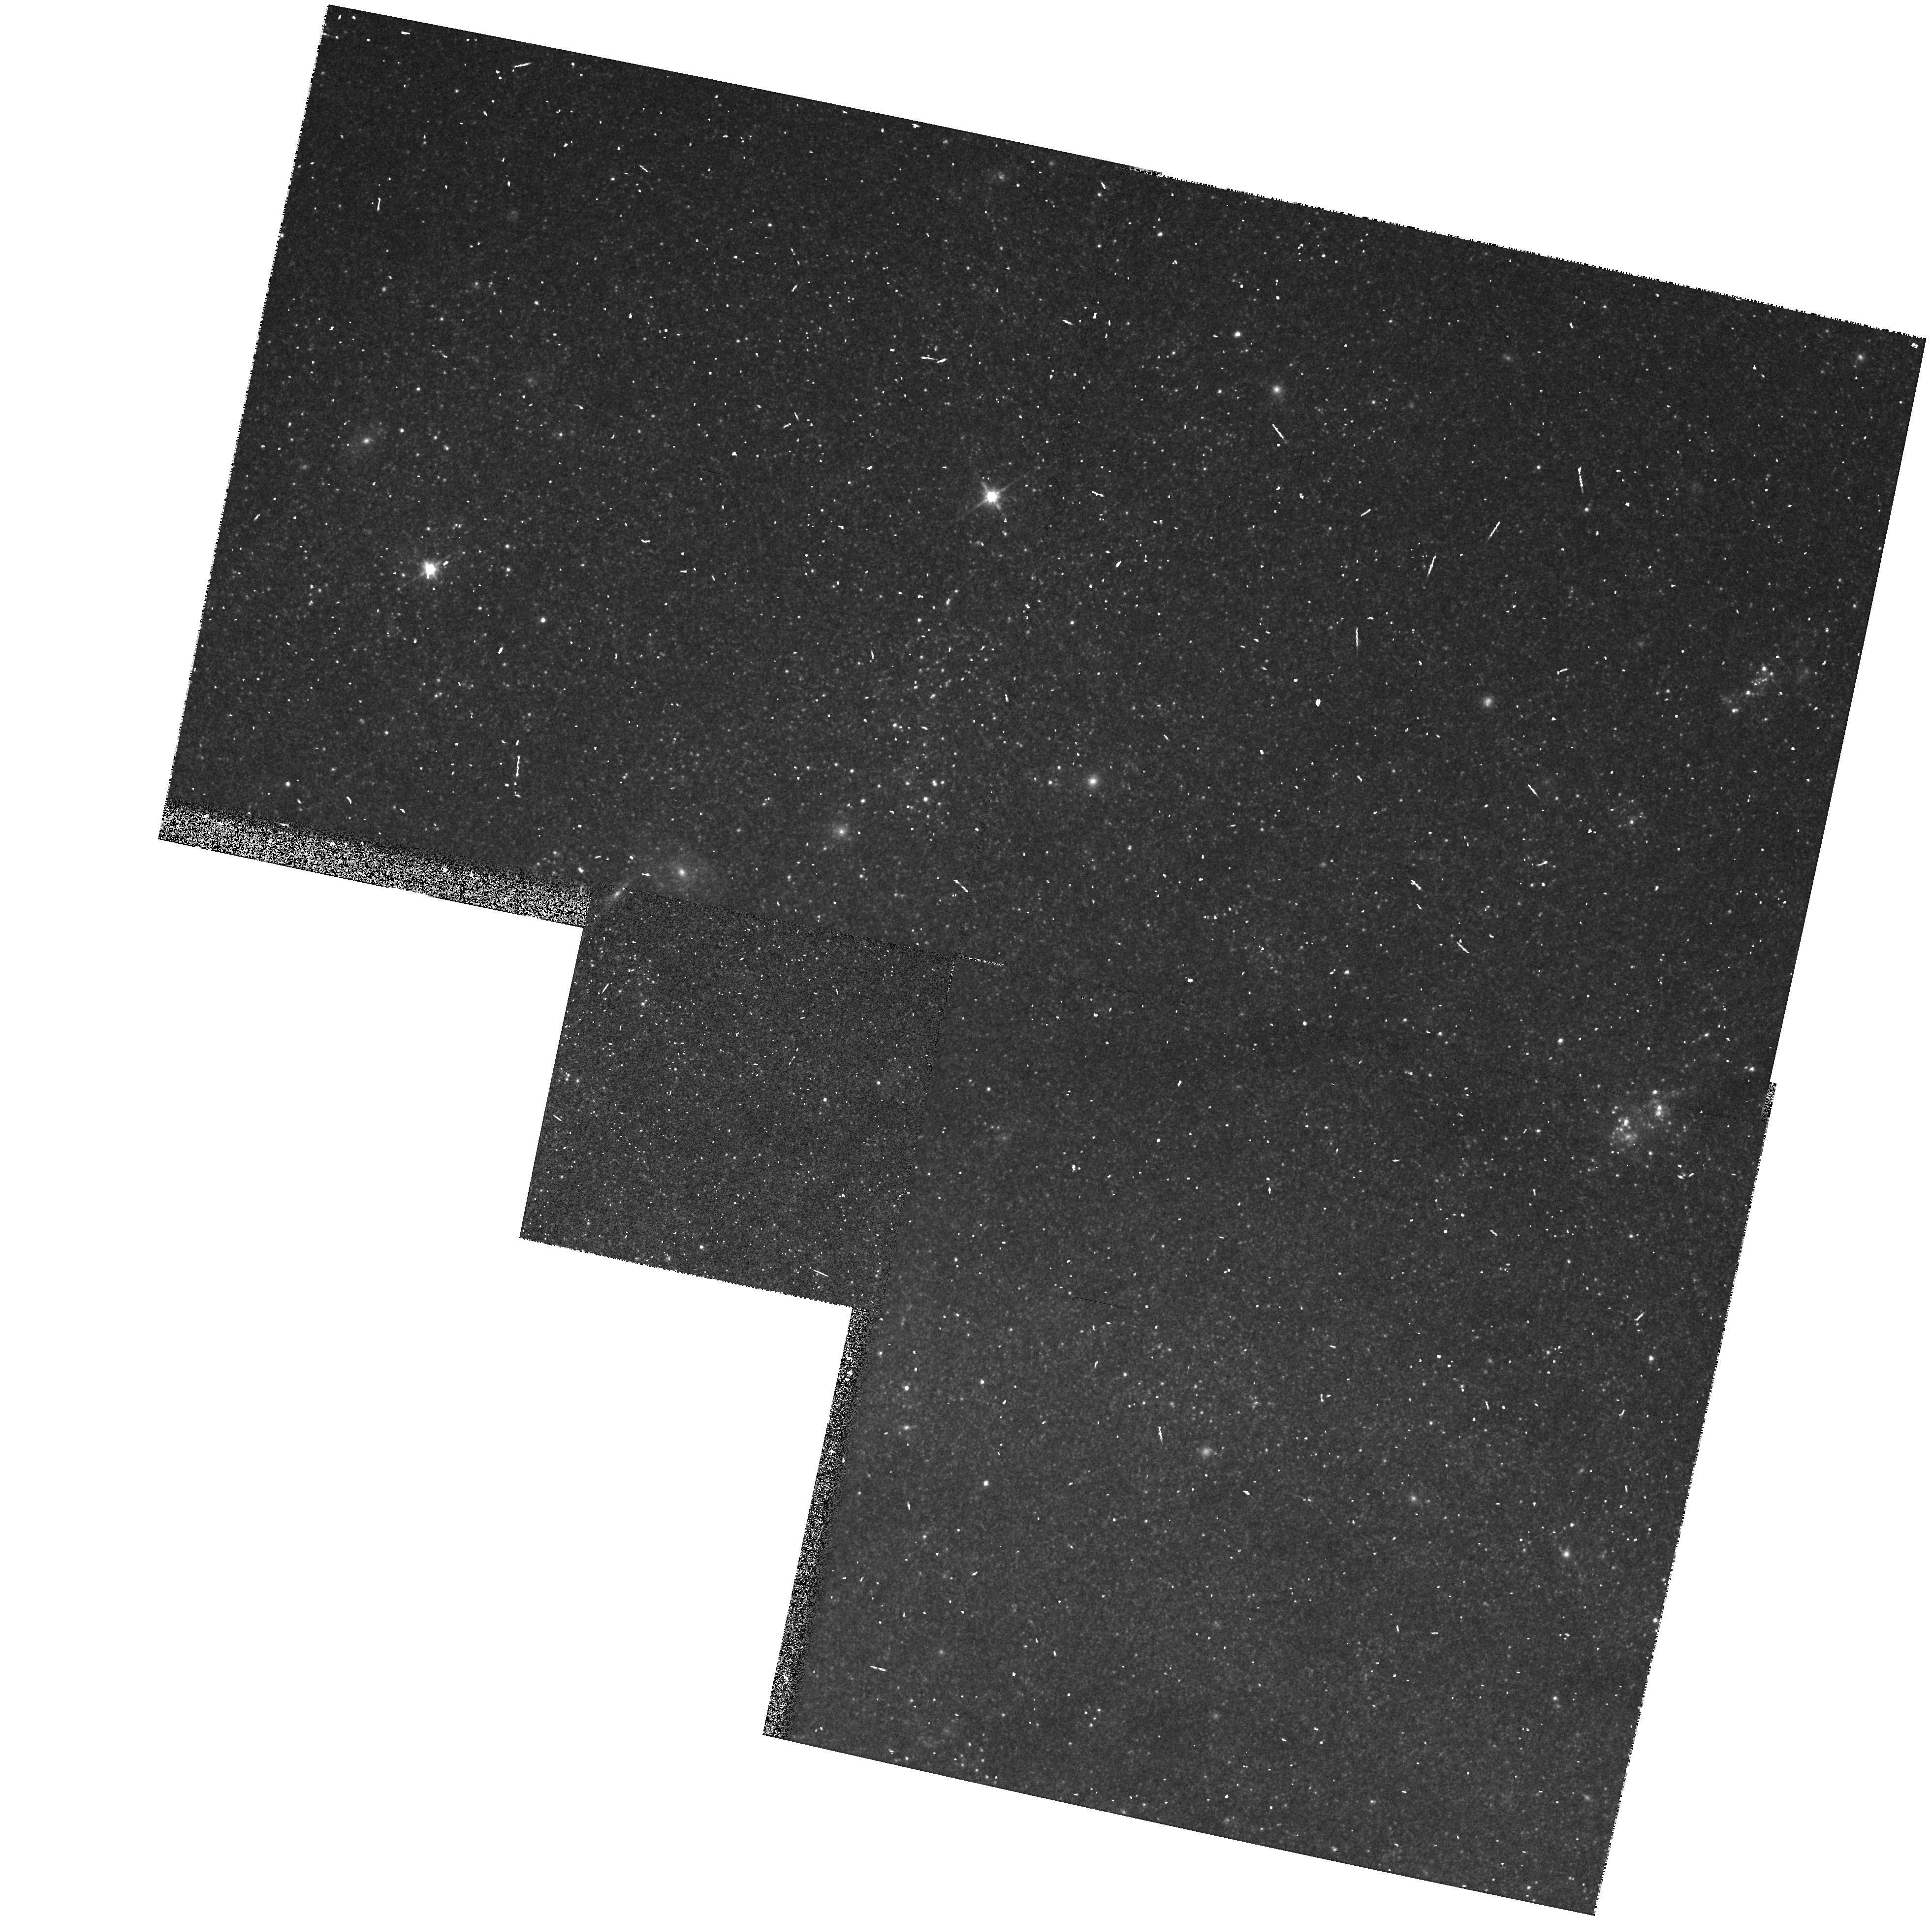
Target: NGC3031-FIELD
Instrument: WFPC2/PC
Filter: F814W
Exposure: 5 min
Observation ID: hst_5485_04_wfpc2_pc_f814w_u2i804

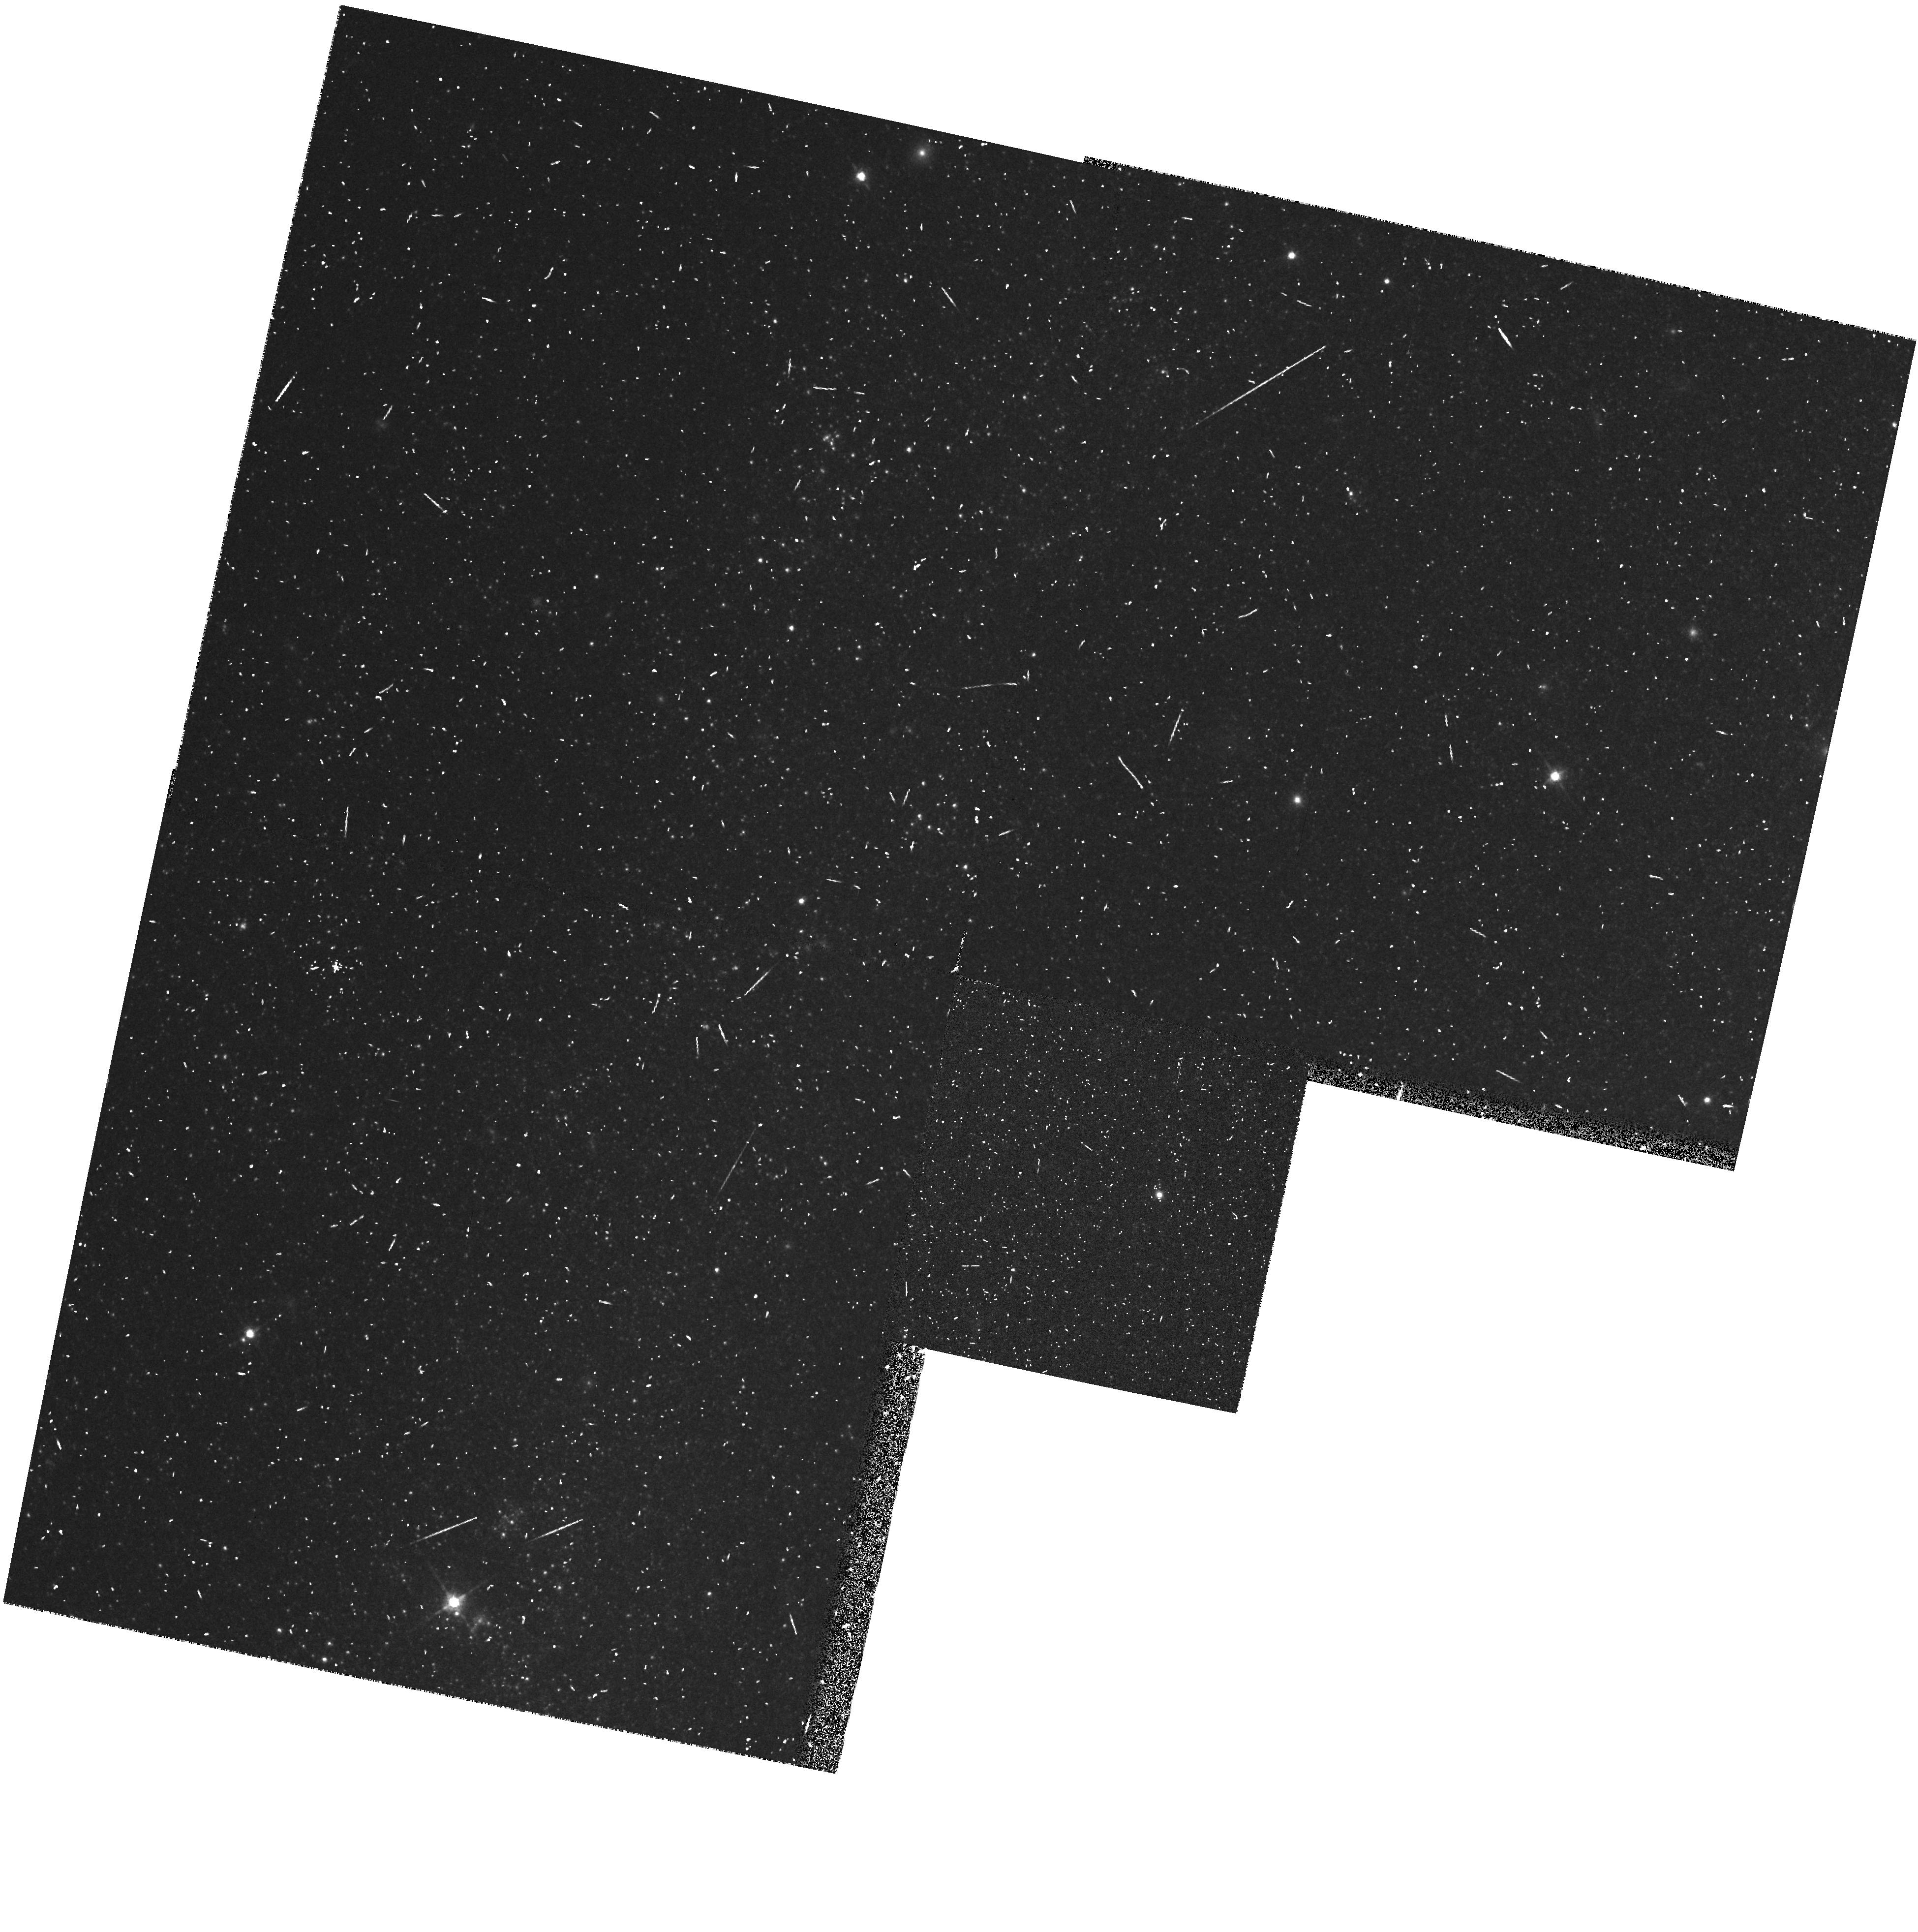
Target: NGC3031-V30
Instrument: WFPC2/PC
Filter: F814W
Exposure: 5 min
Observation ID: hst_5485_07_wfpc2_pc_f814w_u2i807

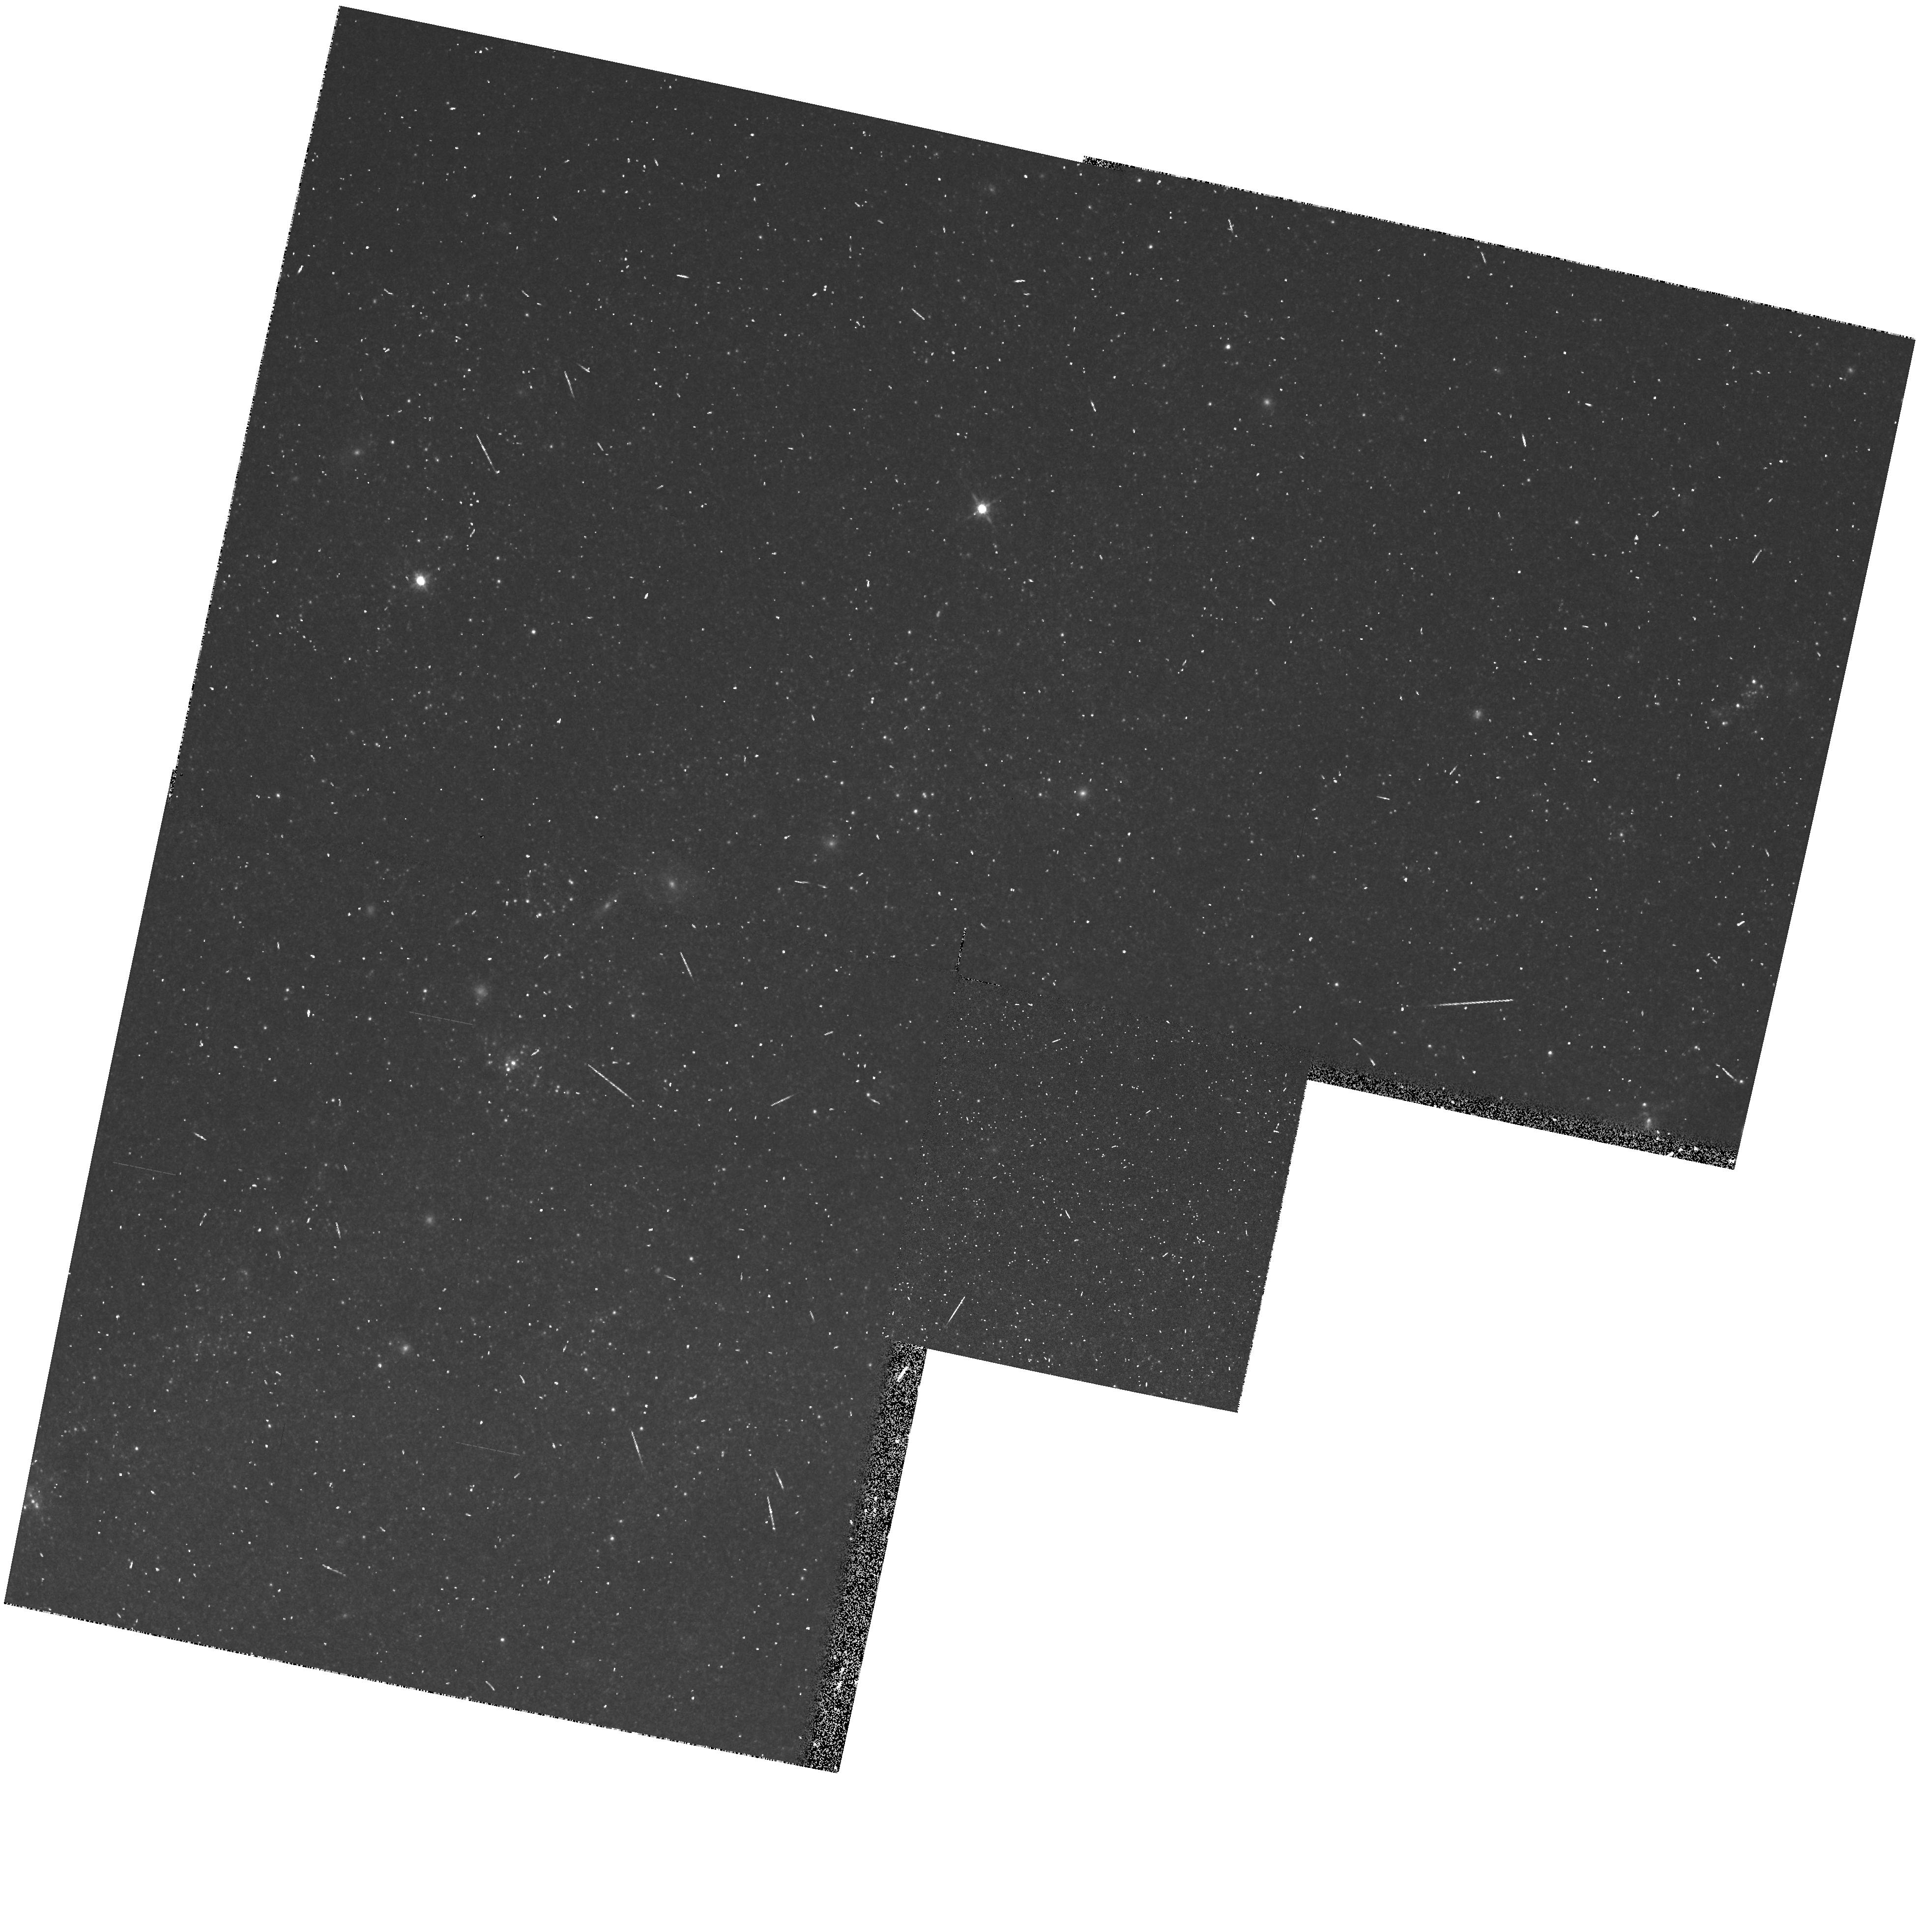
Target: NGC3031-FIELD
Instrument: WFPC2/PC
Filter: F814W
Exposure: 5 min
Observation ID: hst_5485_09_wfpc2_pc_f814w_u2i809

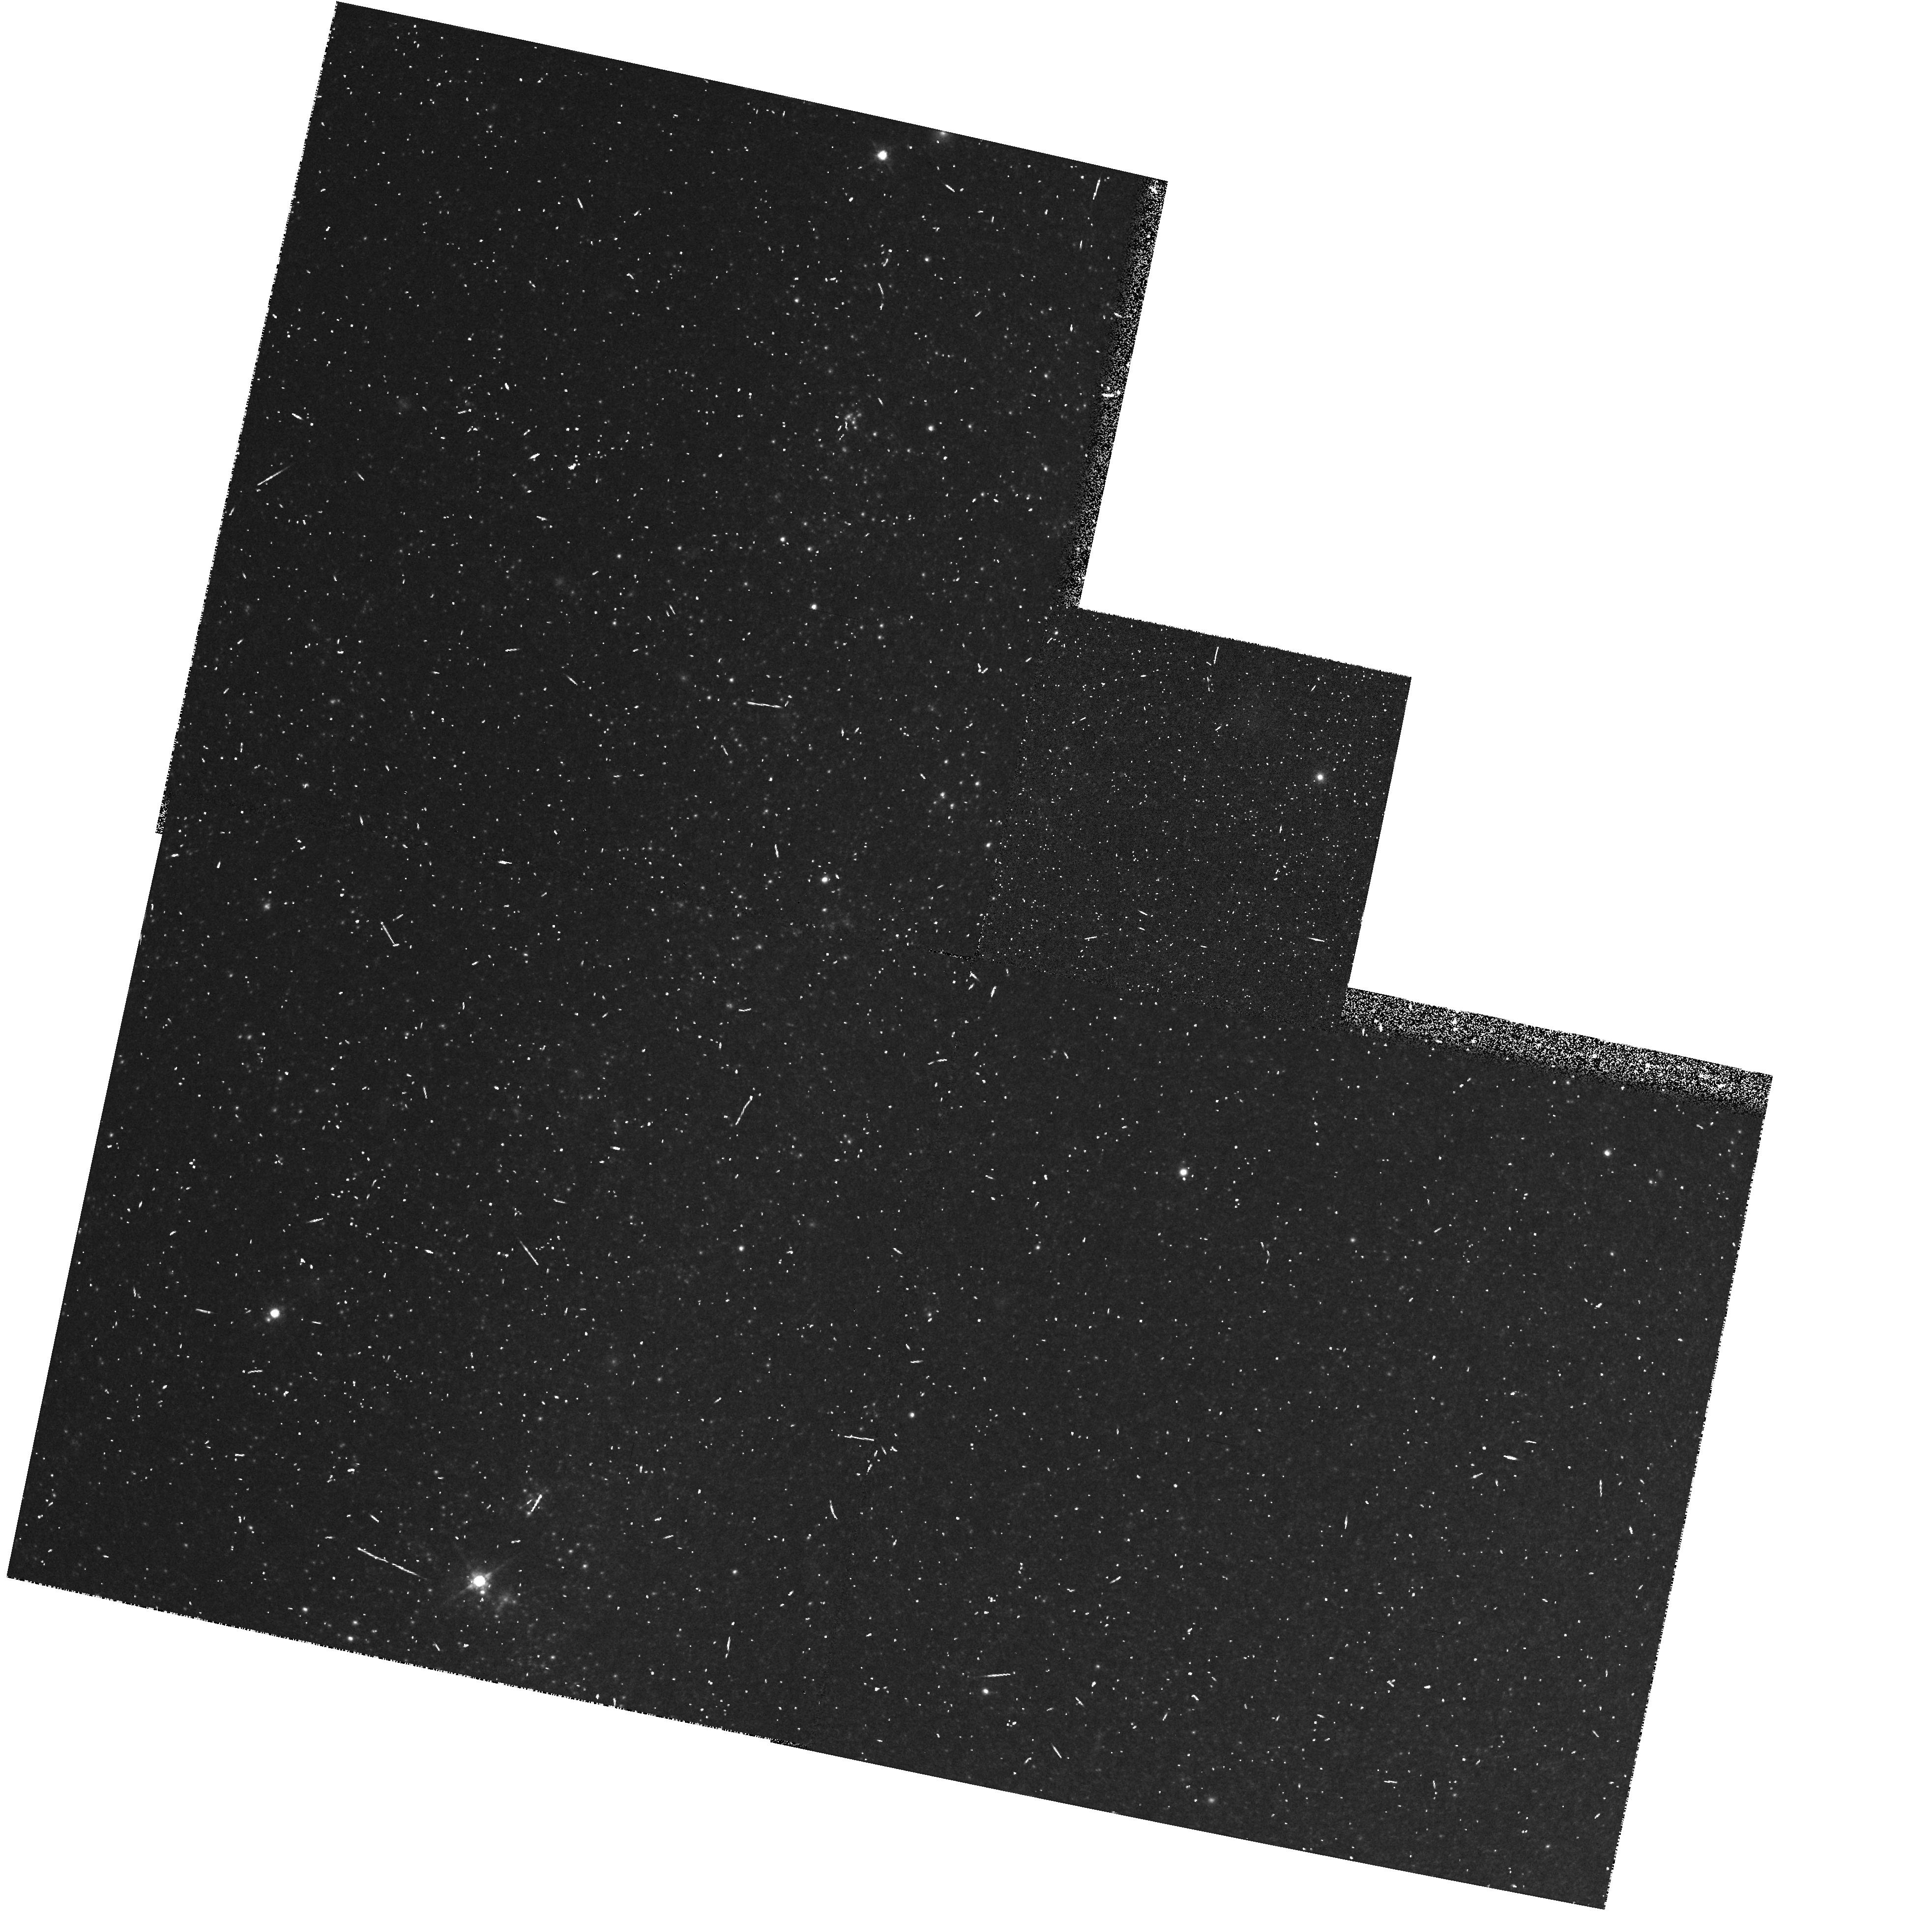
Target: NGC3031-V30
Instrument: WFPC2/PC
Filter: F814W
Exposure: 5 min
Observation ID: hst_5485_06_wfpc2_pc_f814w_u2i806

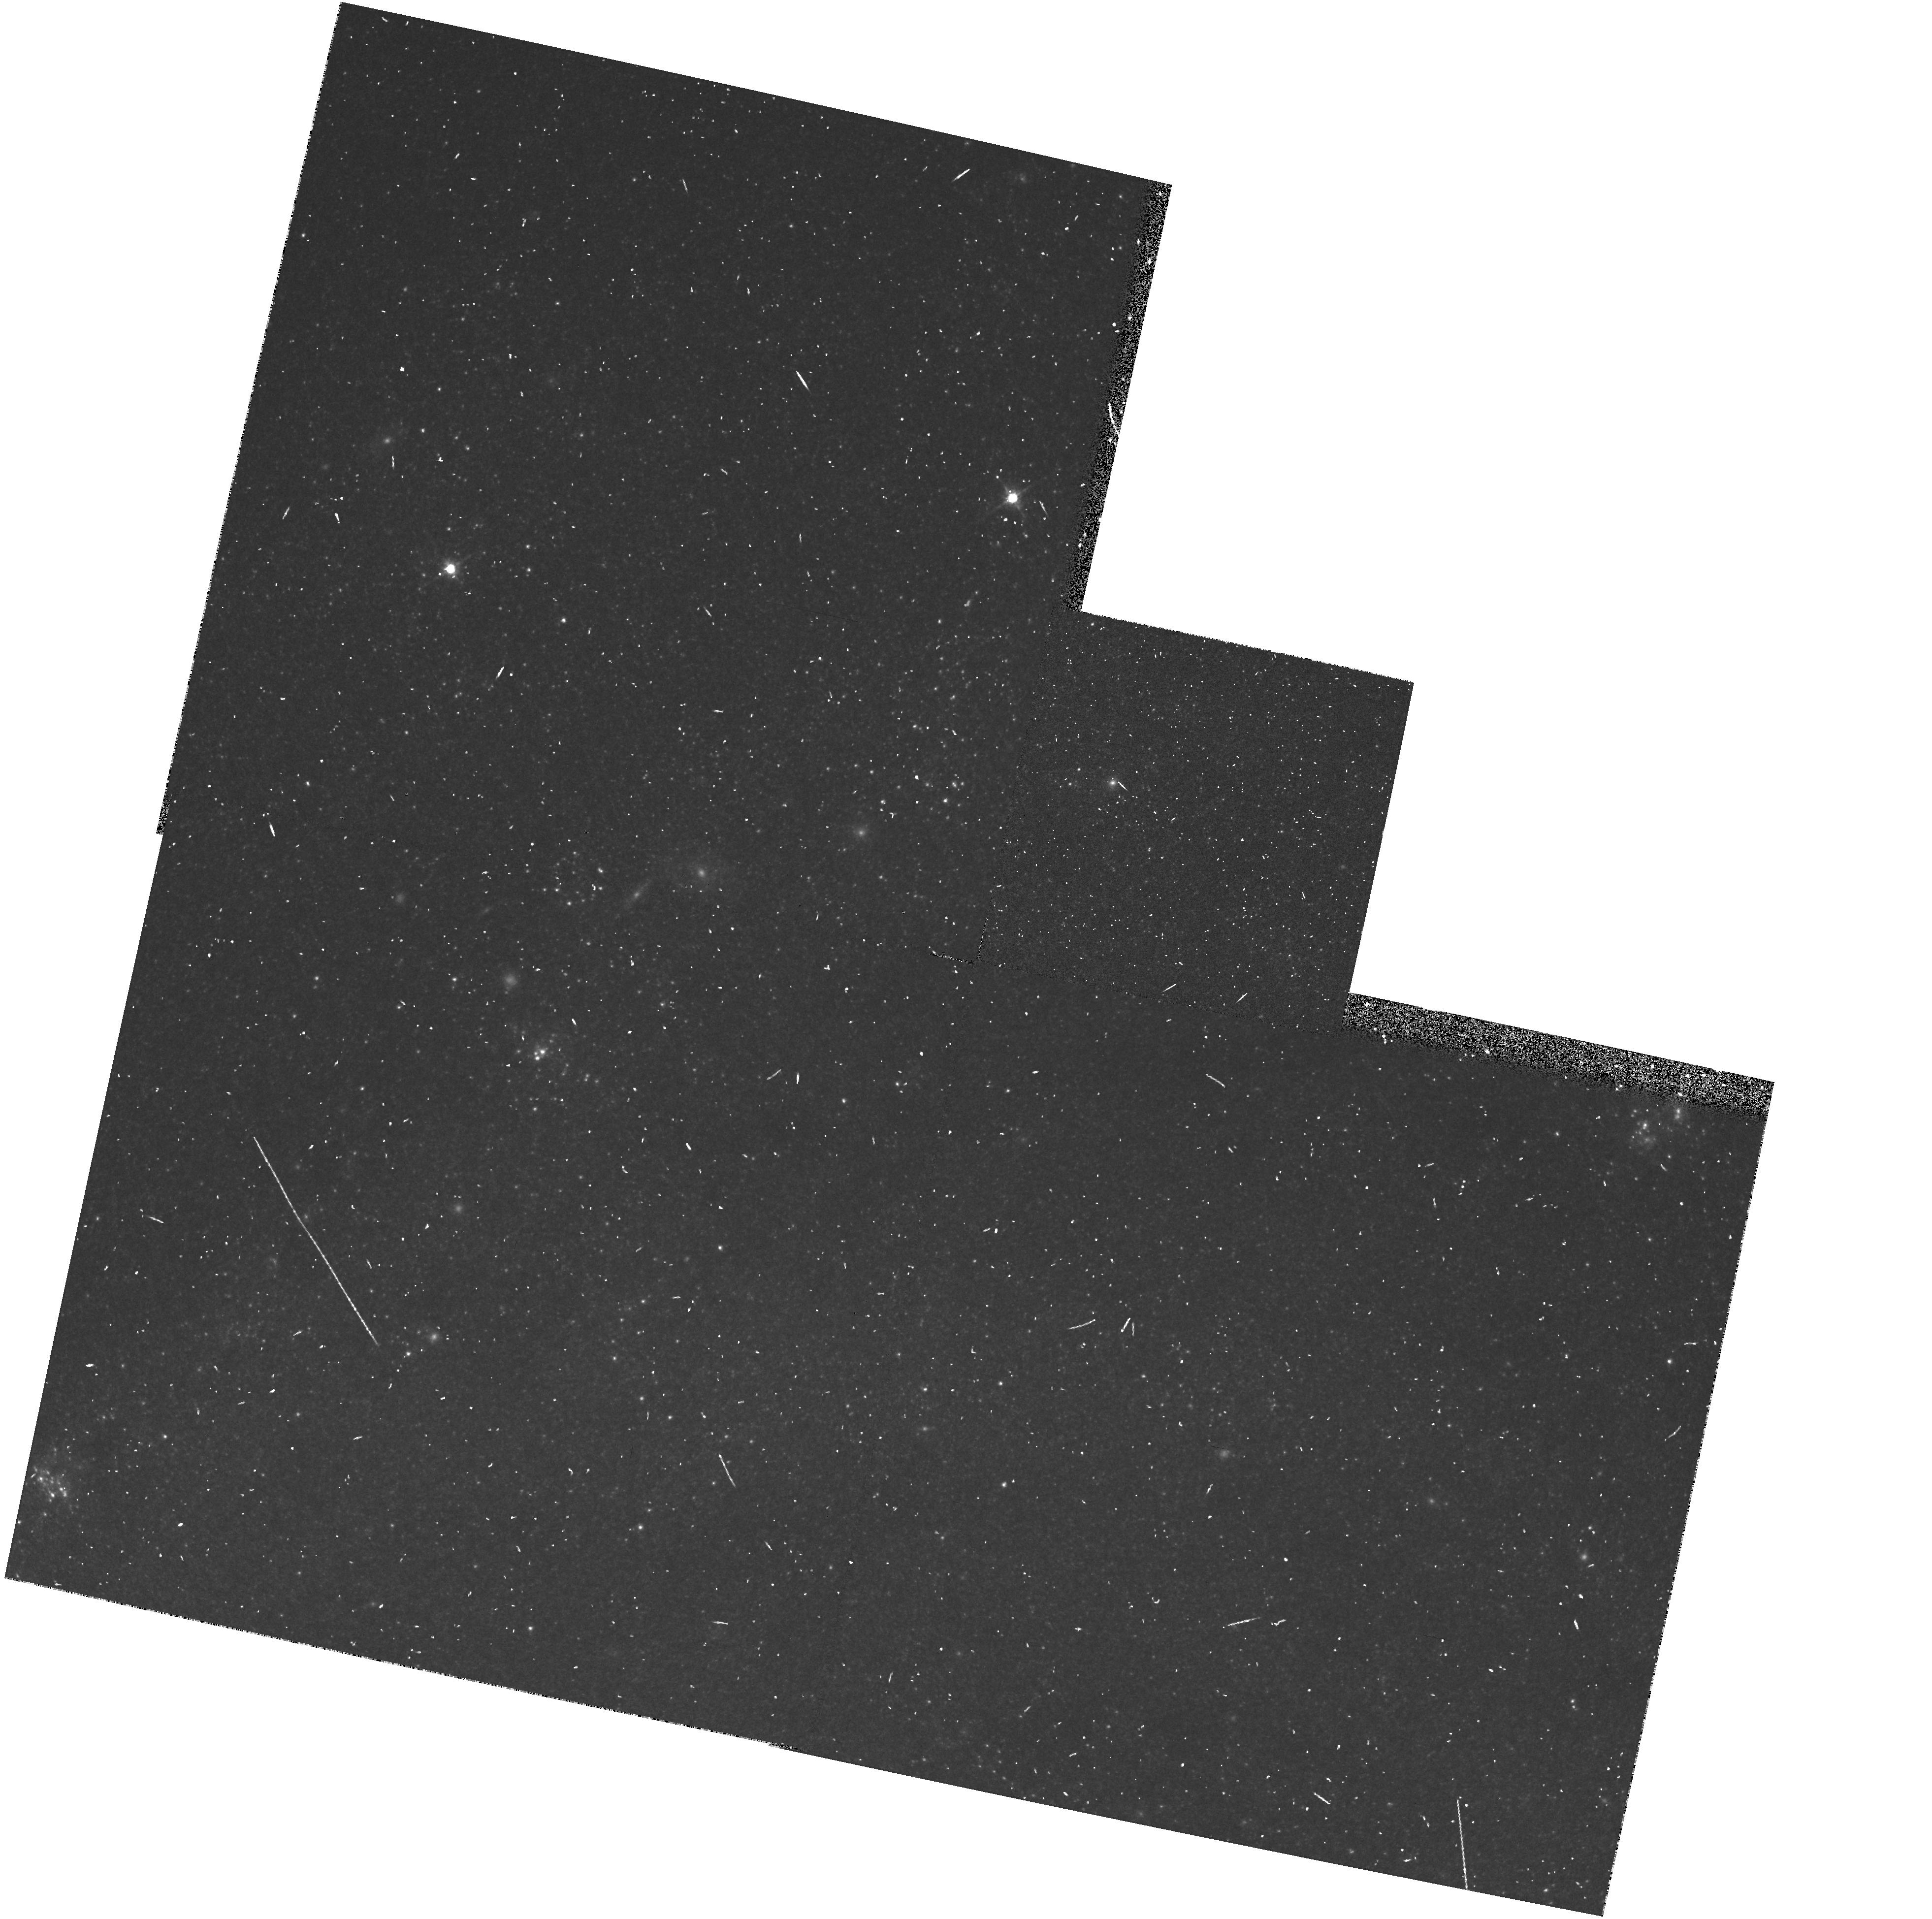
Target: NGC3031-FIELD
Instrument: WFPC2/PC
Filter: F814W
Exposure: 5 min
Observation ID: hst_5485_02_wfpc2_pc_f814w_u2i802

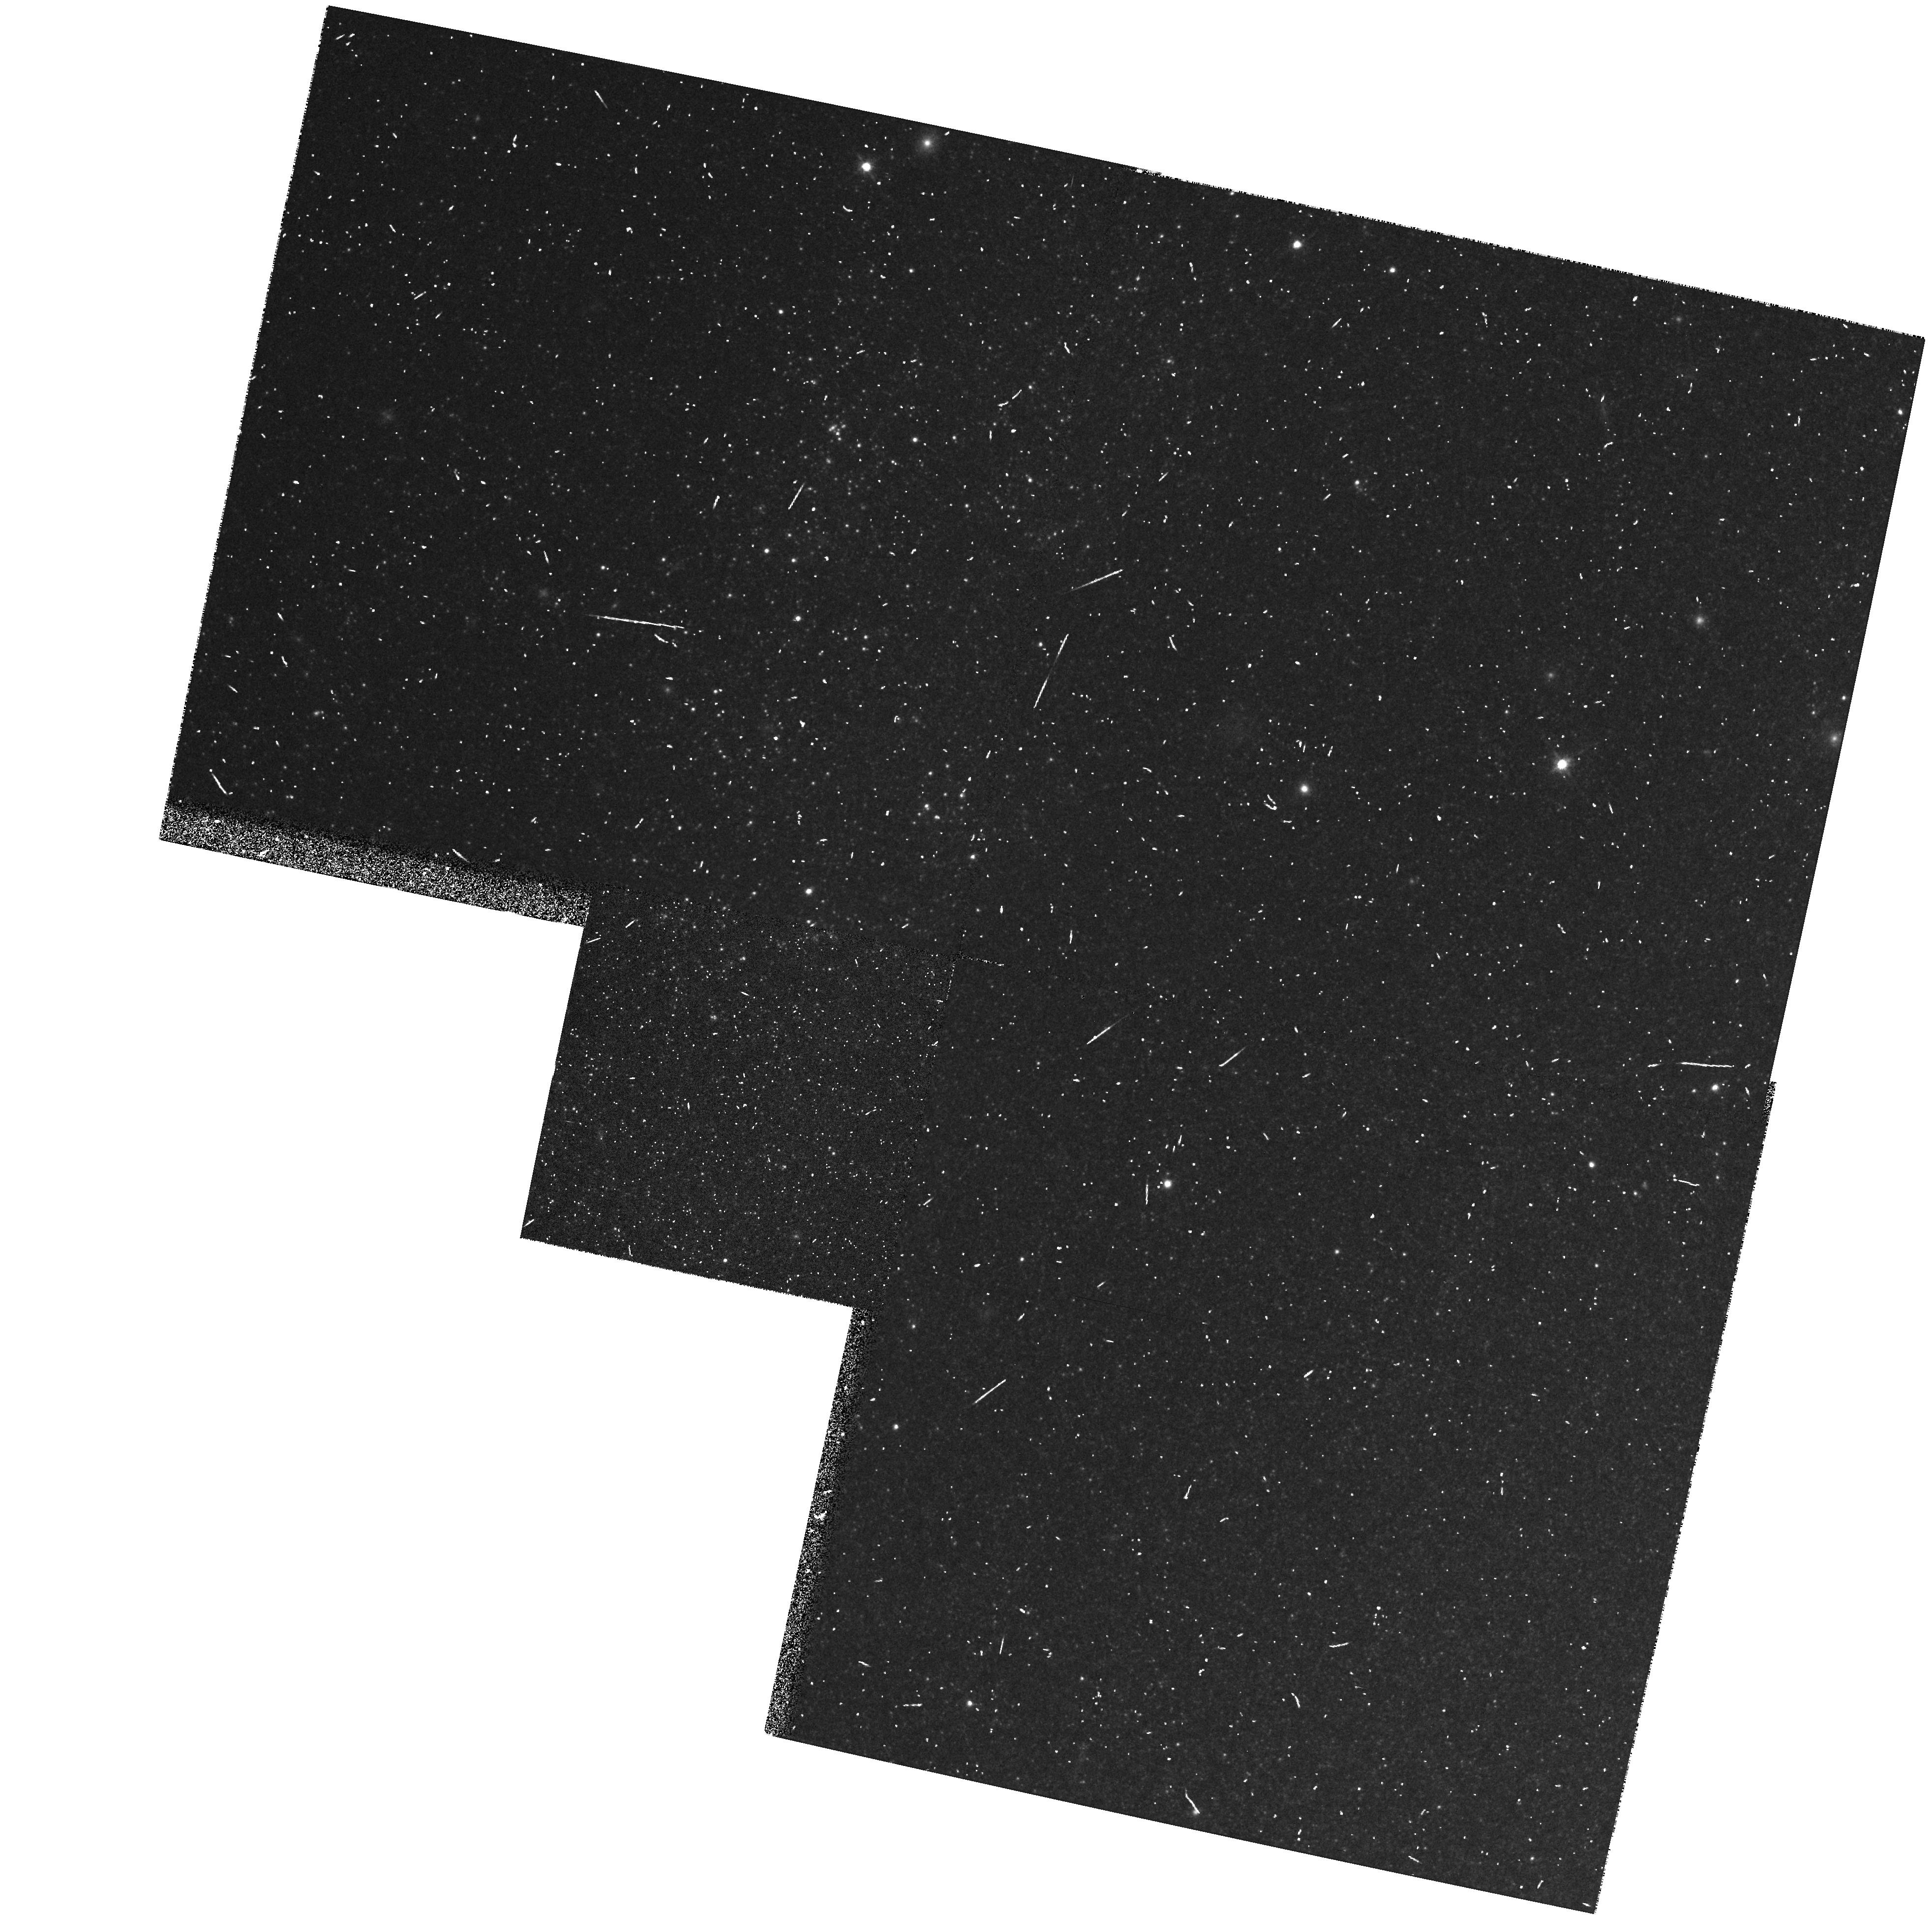
Target: NGC3031-V30
Instrument: WFPC2/PC
Filter: F814W
Exposure: 5 min
Observation ID: hst_5485_08_wfpc2_pc_f814w_u2i808

LONG PERIOD VARIABLES OF M81 (PI: Hughes, Shaun M.)

This is part of a very long term project to identify Long-Period Variables (LPVs) in external galaxies. Most LPVs are members of the Asymptotic Giant Branch (AGB), and hence one of the main reasons for studying the LPVs will be to understand the AGB, and how it varies in nearby galaxies. So far the only AGB LPVs to be identified in external galaxies are those in the Magellanic Clouds. Ground based programs are currently underway to identify the AGB LPVs in M31 and M32, and using HST to identify the LPVs in a galaxy beyond the local group will tell us how important a part galactic environment plays in the formation of AGB progenitor stars (ie initial main sequence masses of between 0.8 and 9 solar masses). An important bonus of studying LPVs is that they possess a precise PL relation, which will be a very useful check against the distance derived from Cepheids in the H_0 key project (Program No. 2227).